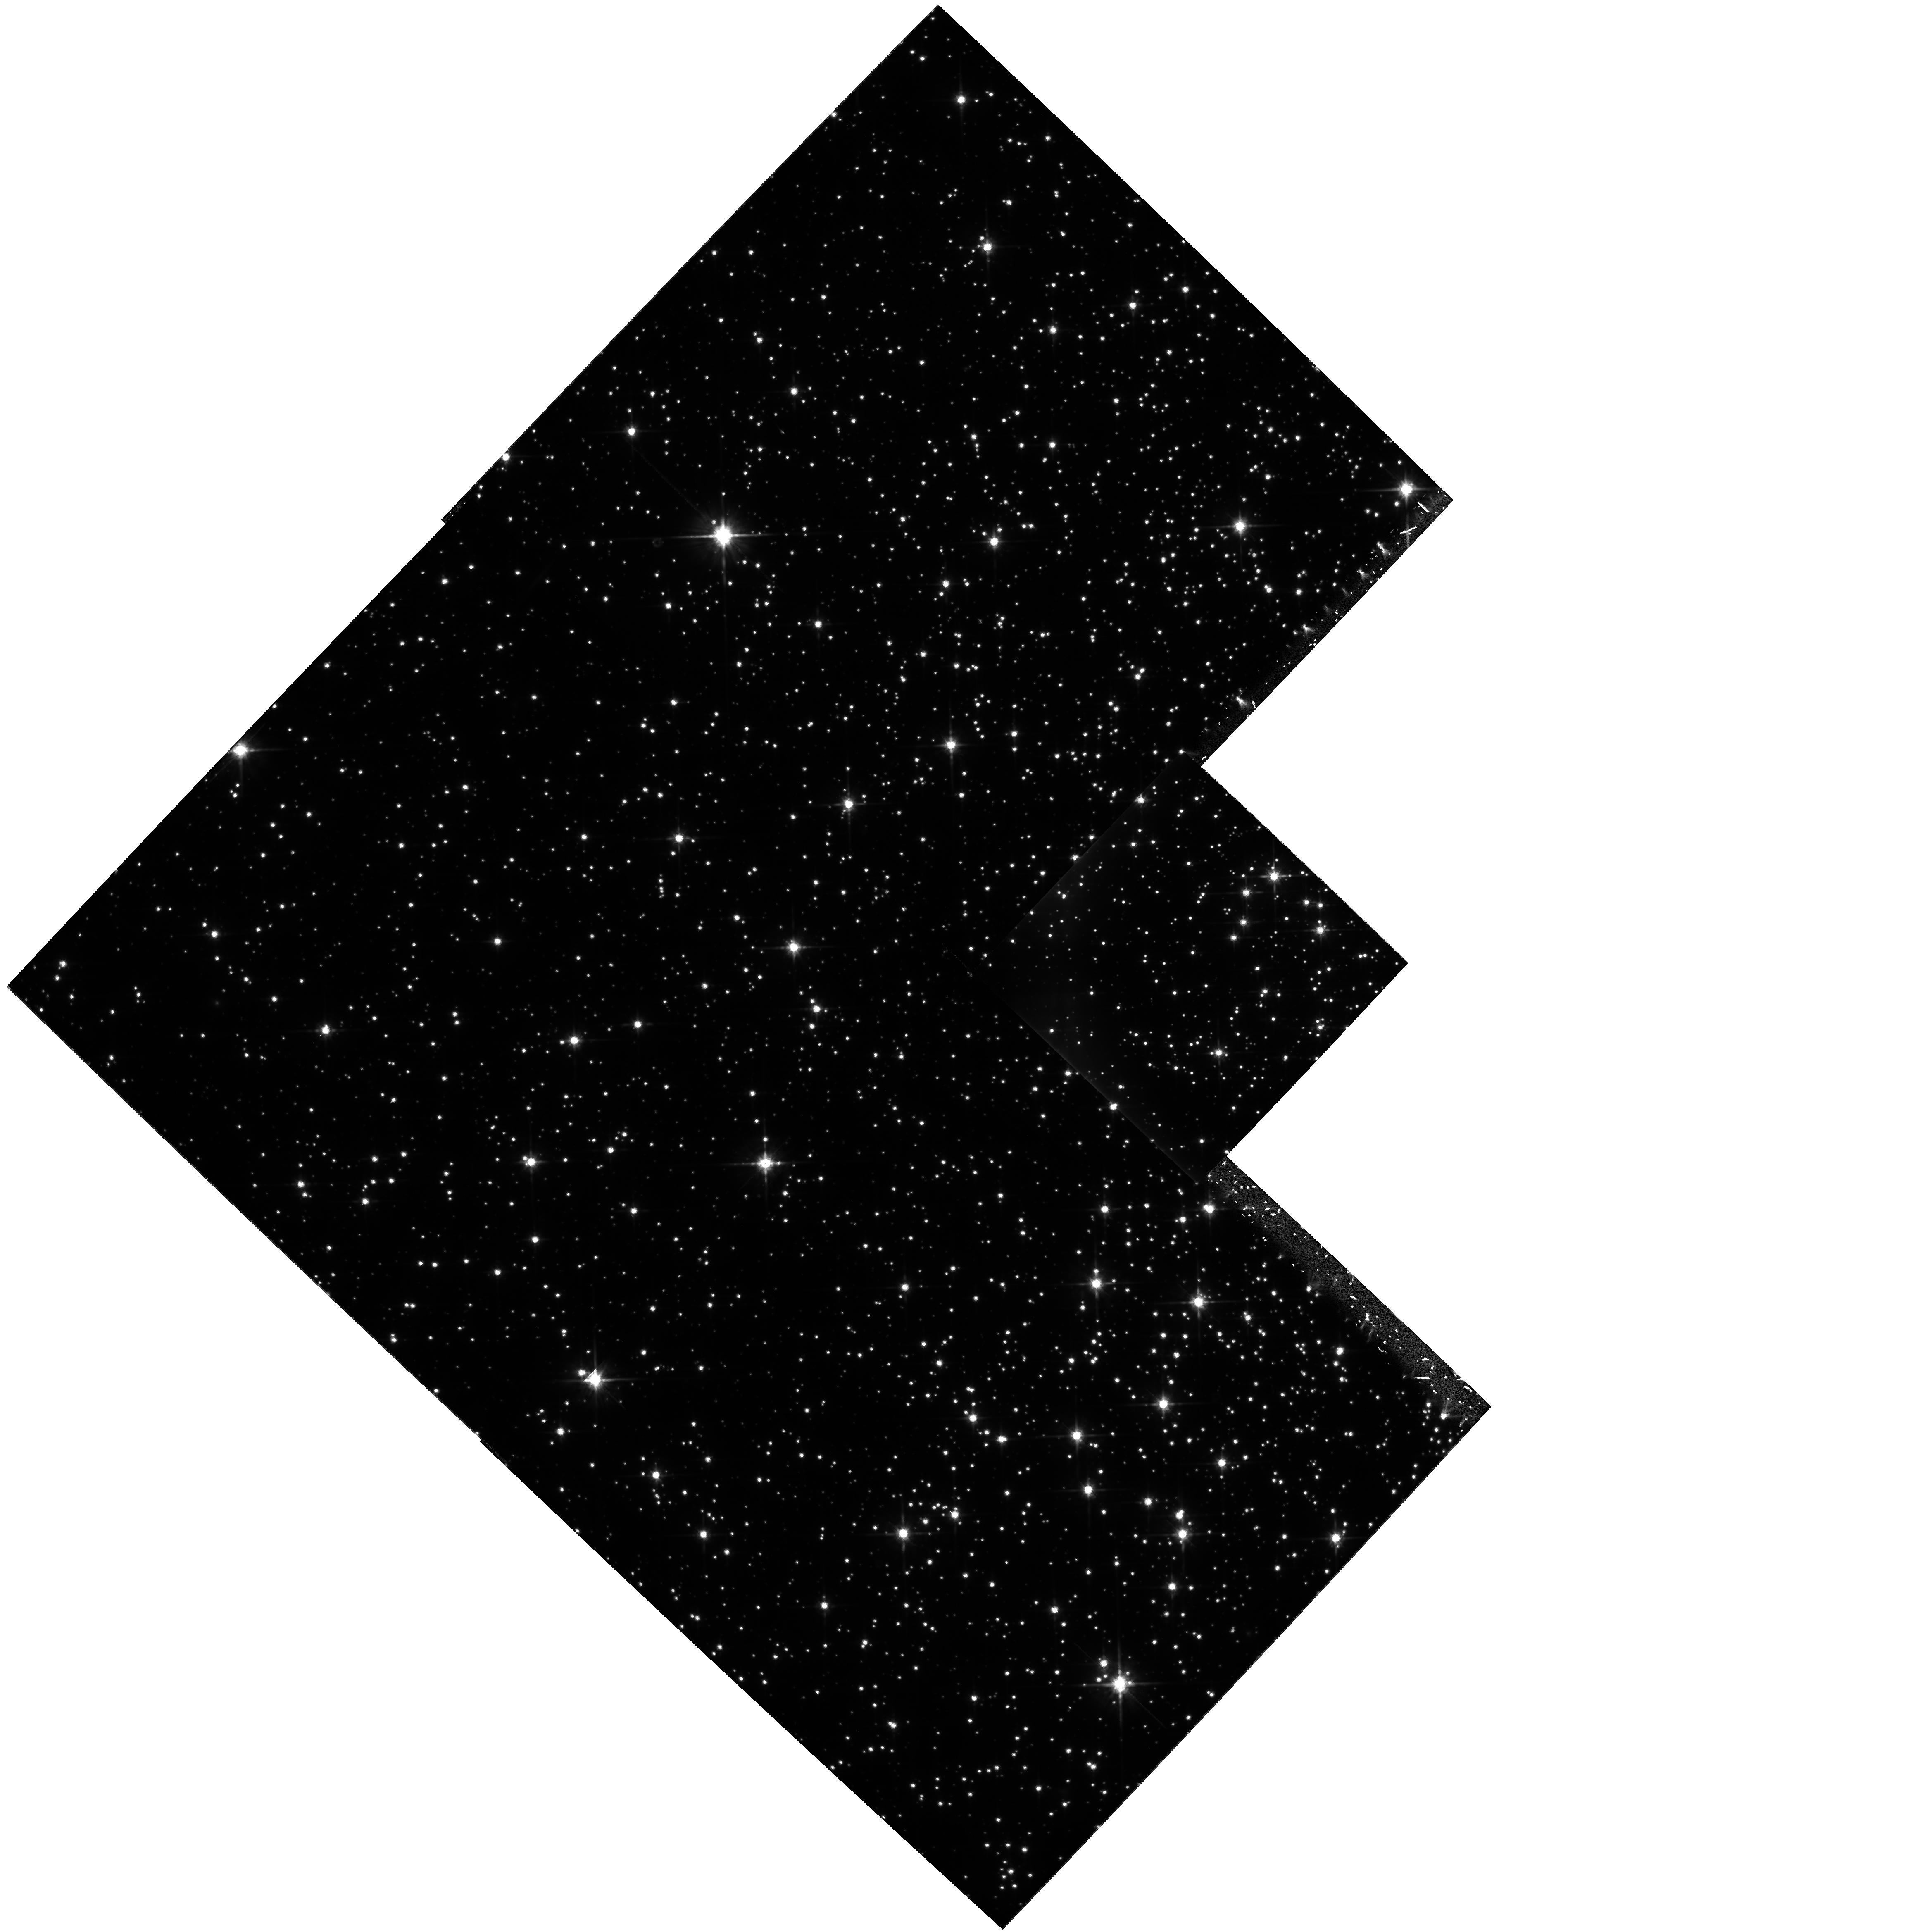
Target: NGC6352. Instrument: WFPC2/PC. Filter: F814W. Exposure: 2.9 h. Observation ID: hst_6572_01_wfpc2_pc_f814w_u4p701

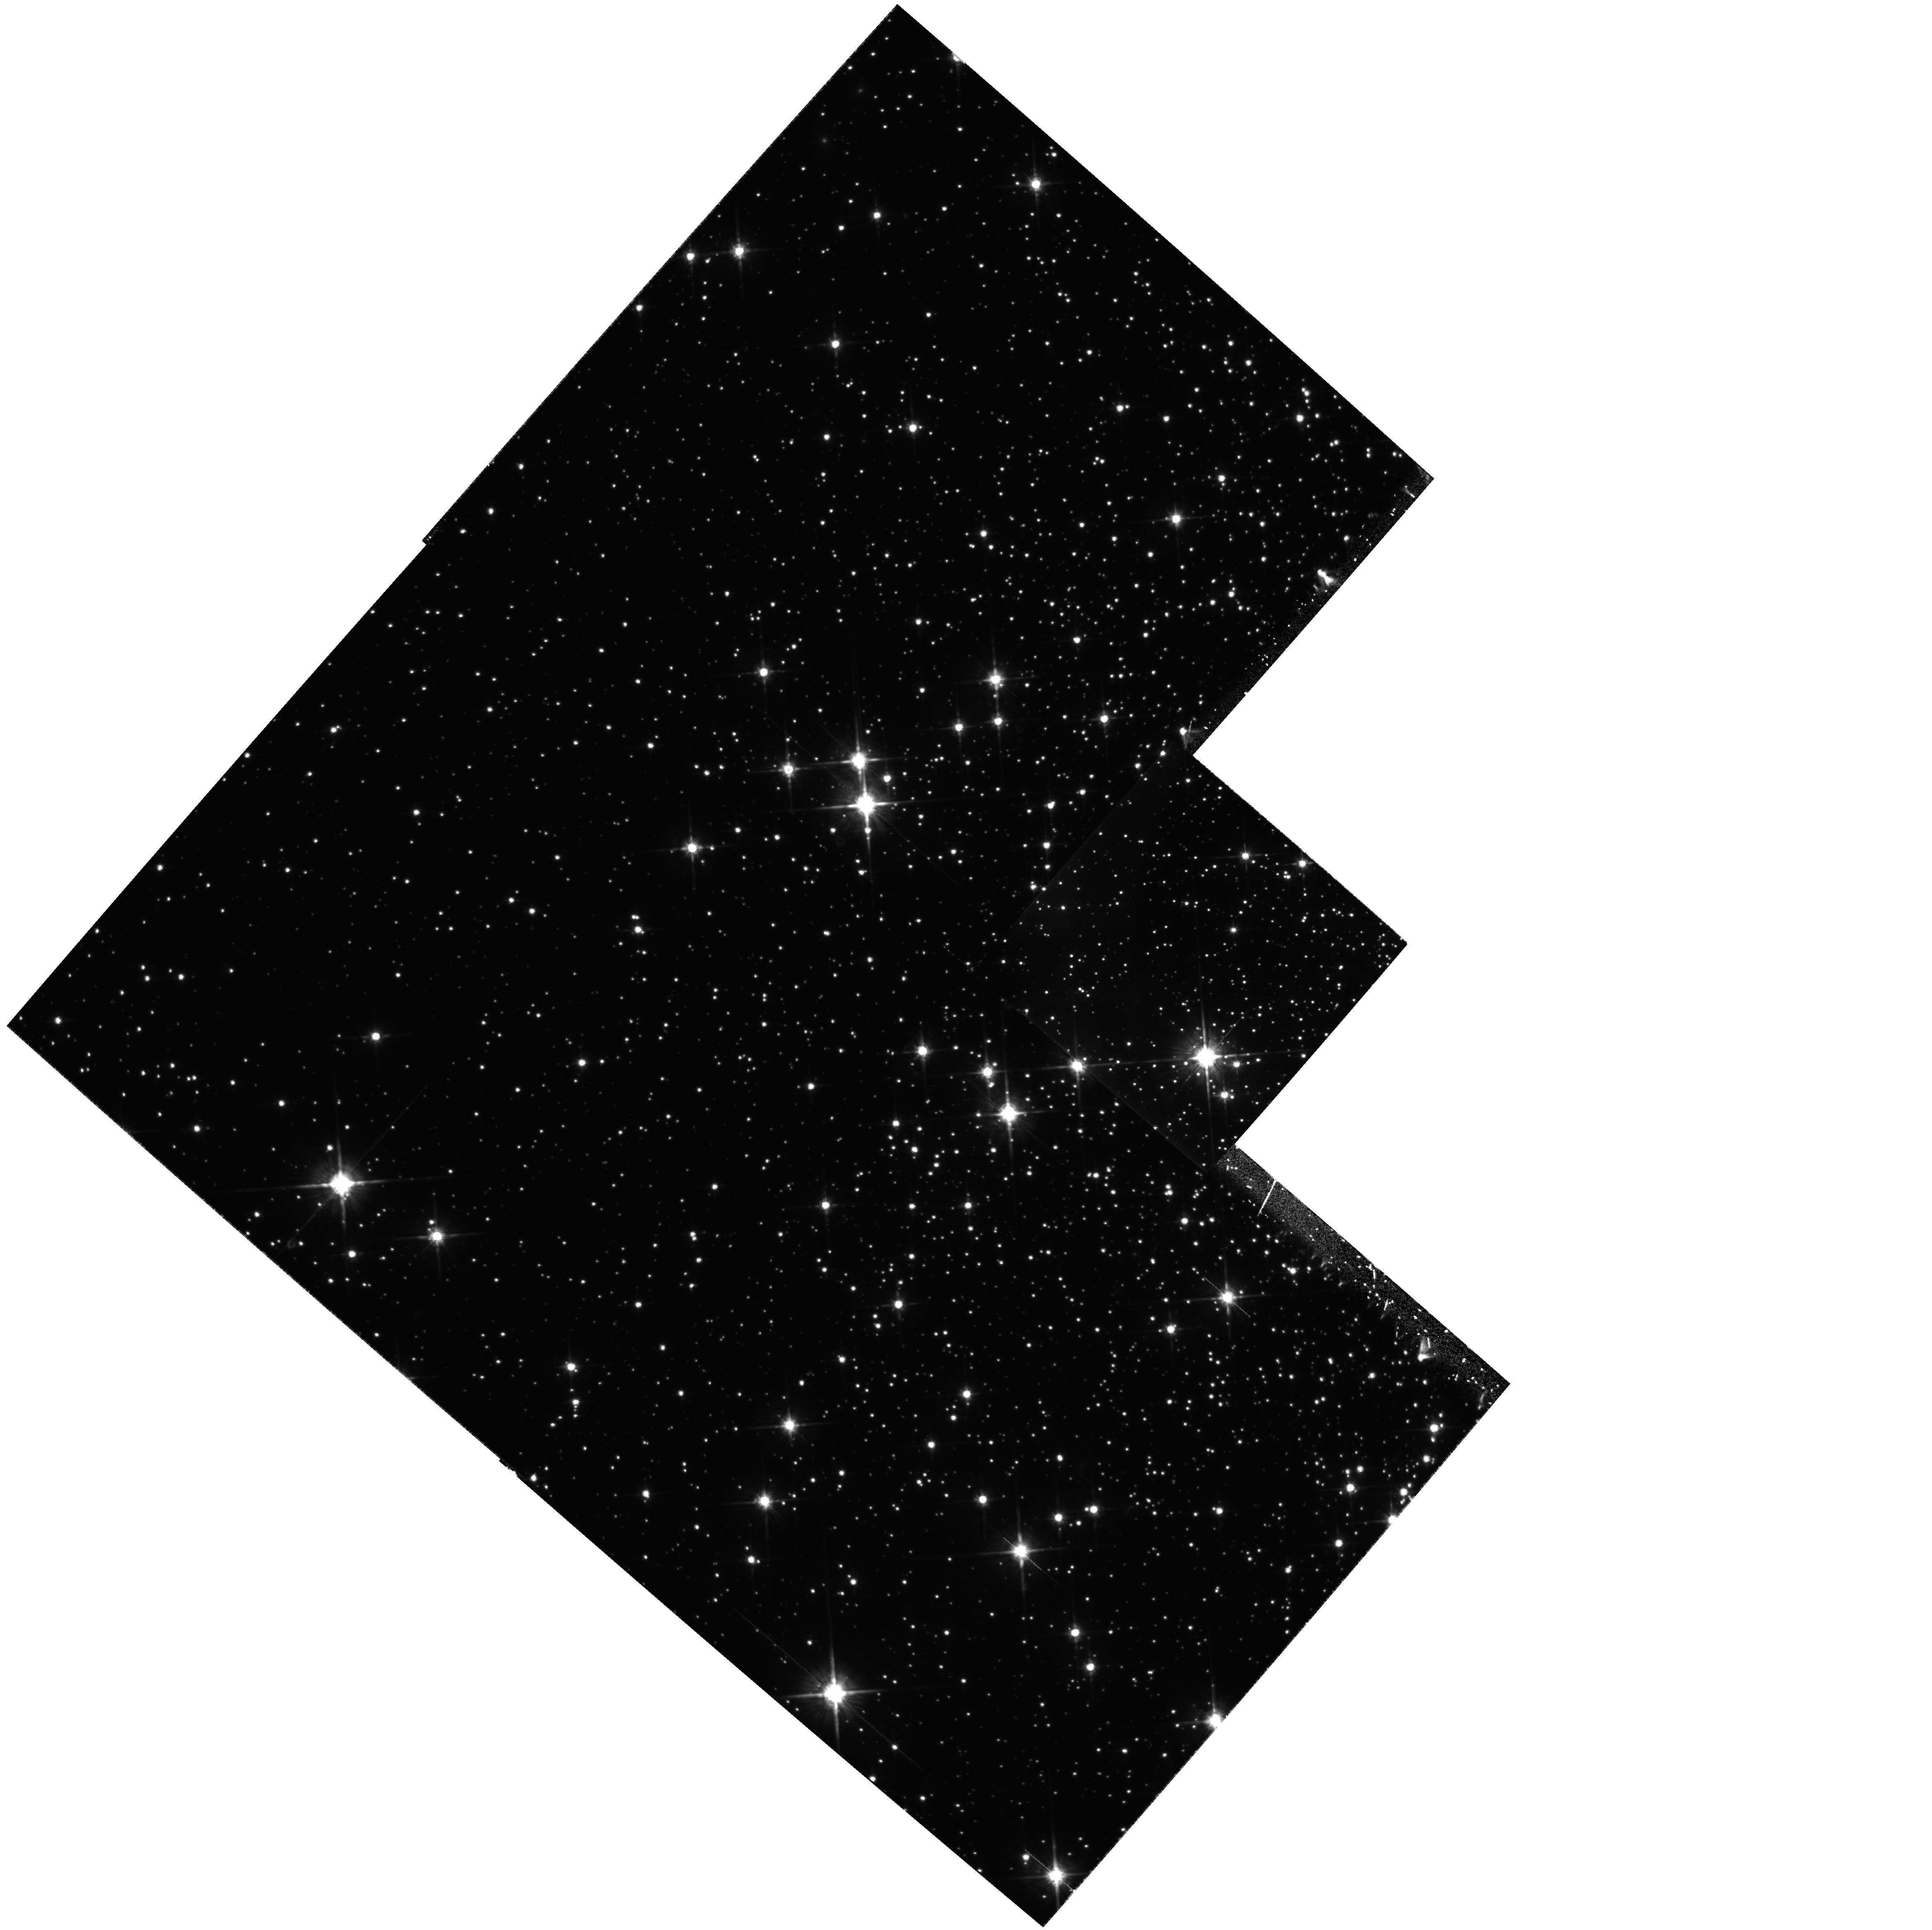
Target: NGC6496. Instrument: WFPC2/PC. Filter: F814W. Exposure: 2.1 h. Observation ID: hst_6572_02_wfpc2_pc_f814w_u4p702

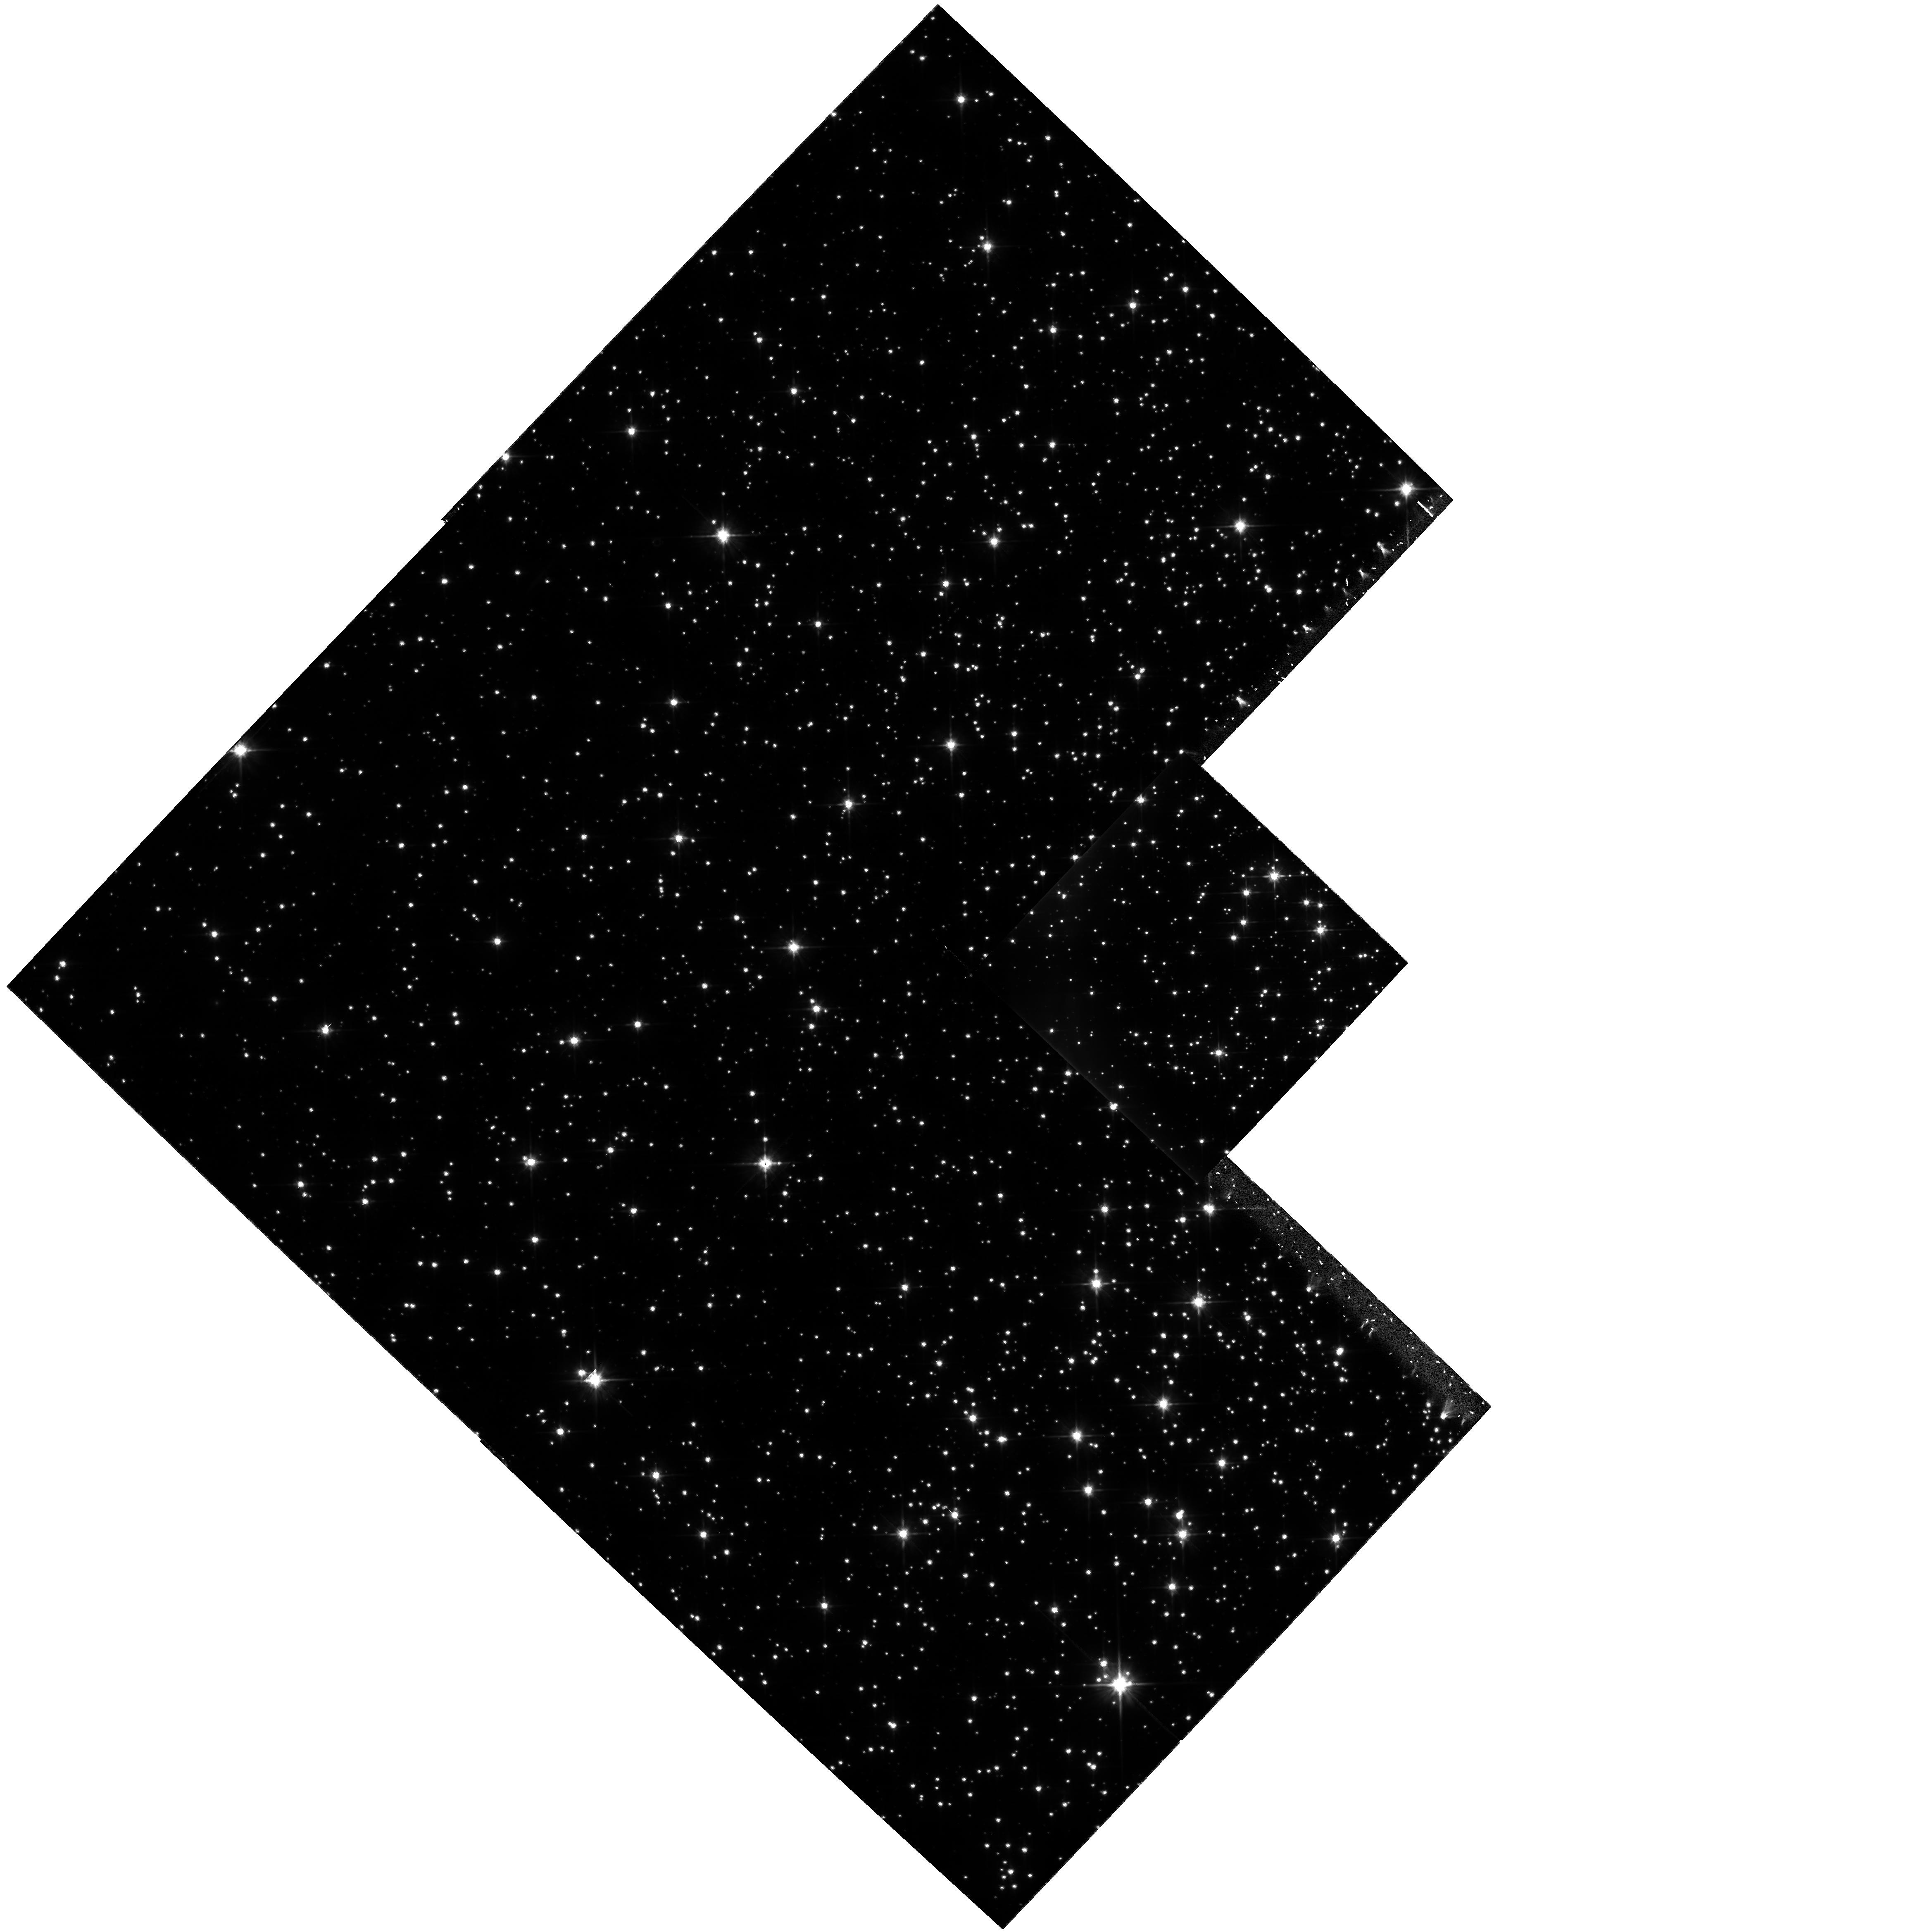
Target: NGC6352. Instrument: WFPC2/PC. Filter: F606W. Exposure: 2.9 h. Observation ID: hst_6572_01_wfpc2_pc_f606w_u4p701

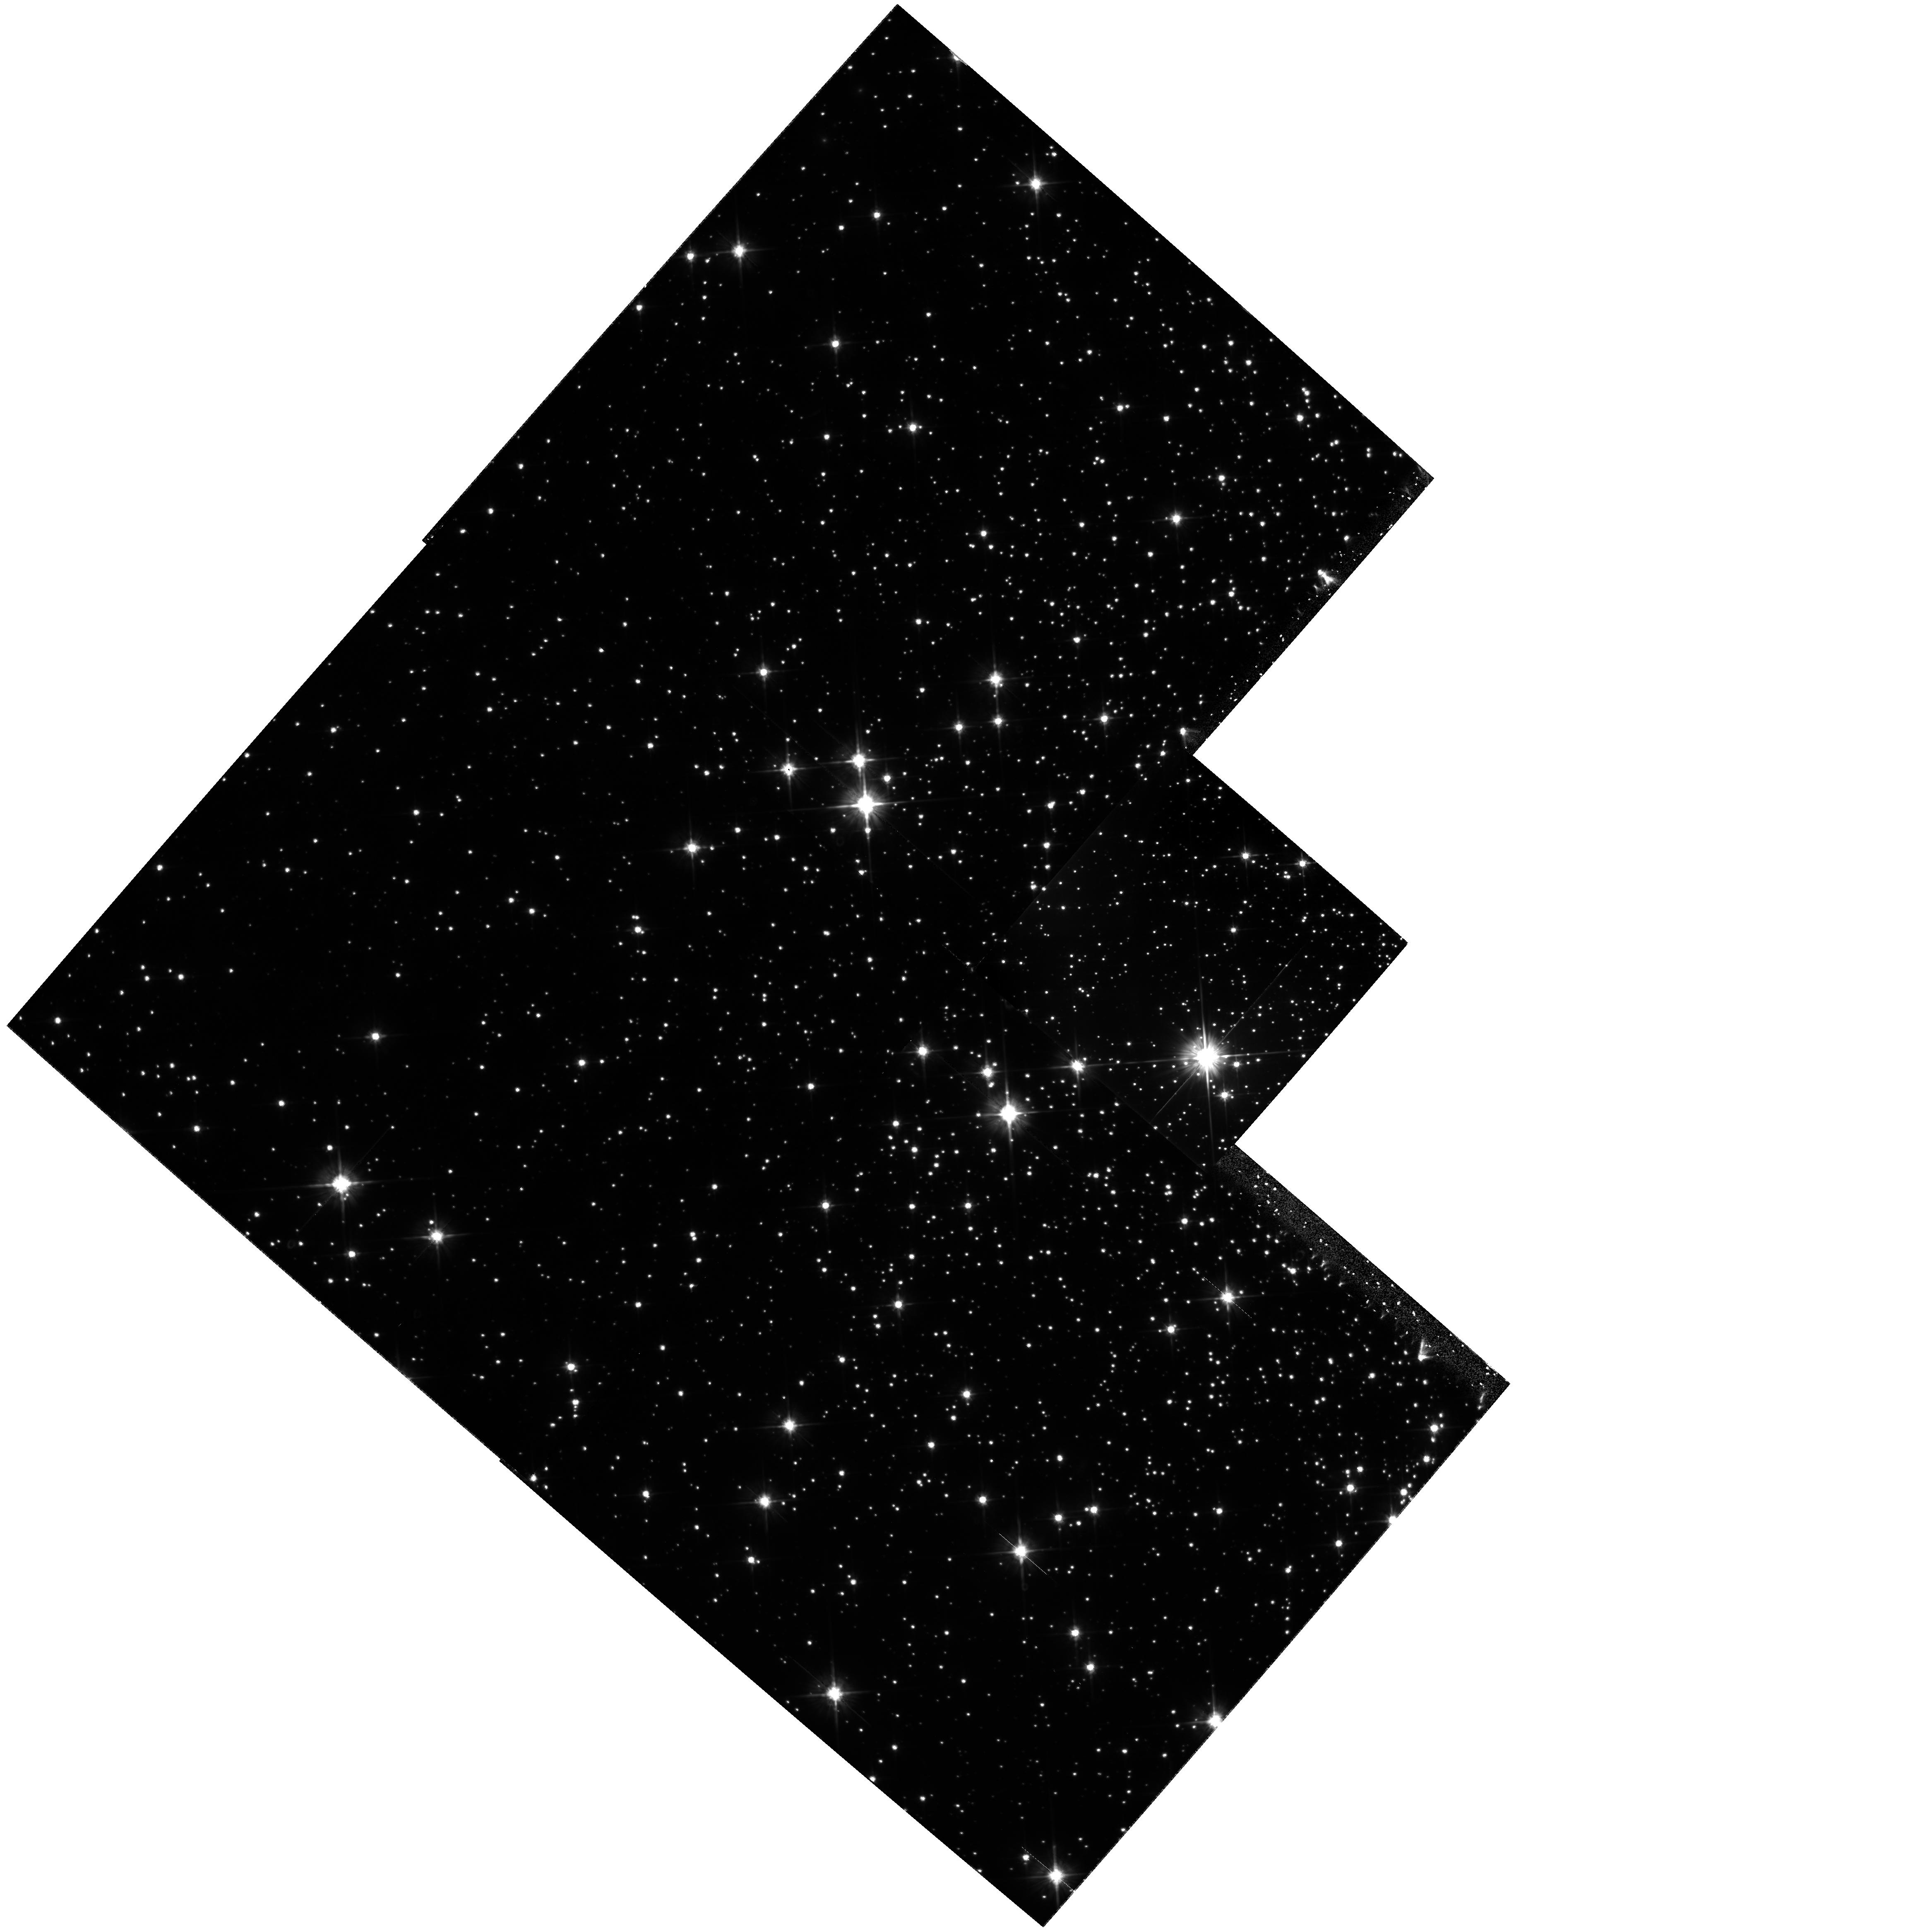
Target: NGC6496. Instrument: WFPC2/PC. Filter: F606W. Exposure: 2.1 h. Observation ID: hst_6572_02_wfpc2_pc_f606w_u4p702

Searching for Low Mass Stars: the Mass Function at the H Burning Limit (PI: Paresce, Francesco)

This is the natural continuation of our Cycle-5 program aimed at deriving the luminosity and mass function of very low mass stars (VLM) in globular clusters (GCs). Cycle-5 observations, scheduled for 1995 November, will study three clusters all with the same metallicity, yet with completely different dynamical histories (both internal and due to the interaction with the Galaxy) to investigate the effects of dynamics on the present day mass function at the VLM end. We propose now to use the same technique (deep WFPC2 observations in the F606W and F814W bands) to analyze four clusters with very similar dynamical evolution, but spanning a large range of metallicity. Recent studies show that metallicity may affect the star formation process in GCs, resulting in a steeper IMF at low masses for metal-poor objects, although a flattening below ~ 0.3 Msun is expected in all cases. A thorough intercomparison of the luminosity and mass functions of several different clusters will provide useful tests on VLM stars evolution, will deliver long awaited hints on the origin of the dark matter, and will improve the understanding of the dynamical processes at work in globular clusters. As a byproduct, several cluster white dwarfs will be detected and their cooling sequences will be investigated.